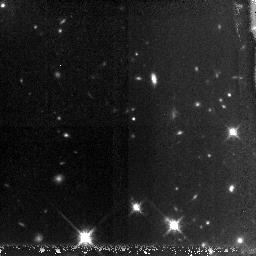
Target: GRB060927-HOST
Instrument: NICMOS/NIC3
Filter: F160W
Exposure: 2.8 h
Observation ID: n9yf30010

GRB afterglows and host galaxies at very high redshifts (PI: Tanvir, Nial Rahil)

Cosmology is beginning to constrain the nature of the earliest stars and galaxies to form in the universe, but direct observation of galaxies at z>6 remains highly challenging due to their scarcity, intrinsically small size, and high luminosity distance. GRB afterglows, thanks to their extreme luminosities, offer the possibility of circumventing these normal constraints by providing redshifts and spectral information which couldn't be obtained by direct observation of the host galaxies themselves. In addition, the association of GRBs with massive stars means that they are a tracer of star formation, and that their hosts are likely responsible for a large proportion of the ionizing radiation during that era. Our collaboration is conducting a campaign to rapidly identify and study candidate very high redshift bursts, bringing to bear a network of 2, 4 and 8m telescopes with near-IR instrumentation. Swift has proven capable of detecting faint, distant GRBs, and reporting accurate positions for many bursts in near real-time. Here we propose to continue our HST program of targeting z>6 GRBs. HST is crucial to this endeavour, allowing us (a) to characterise the basic properties, such as luminosity and colour, and in some cases morphologies, of the hosts, which is essential to understanding these primordial galaxies and their relationship to other galaxy populations; and (b) to monitor the late time afterglows and hence compare them to lower-z bursts and test the use of GRBs as standard candles